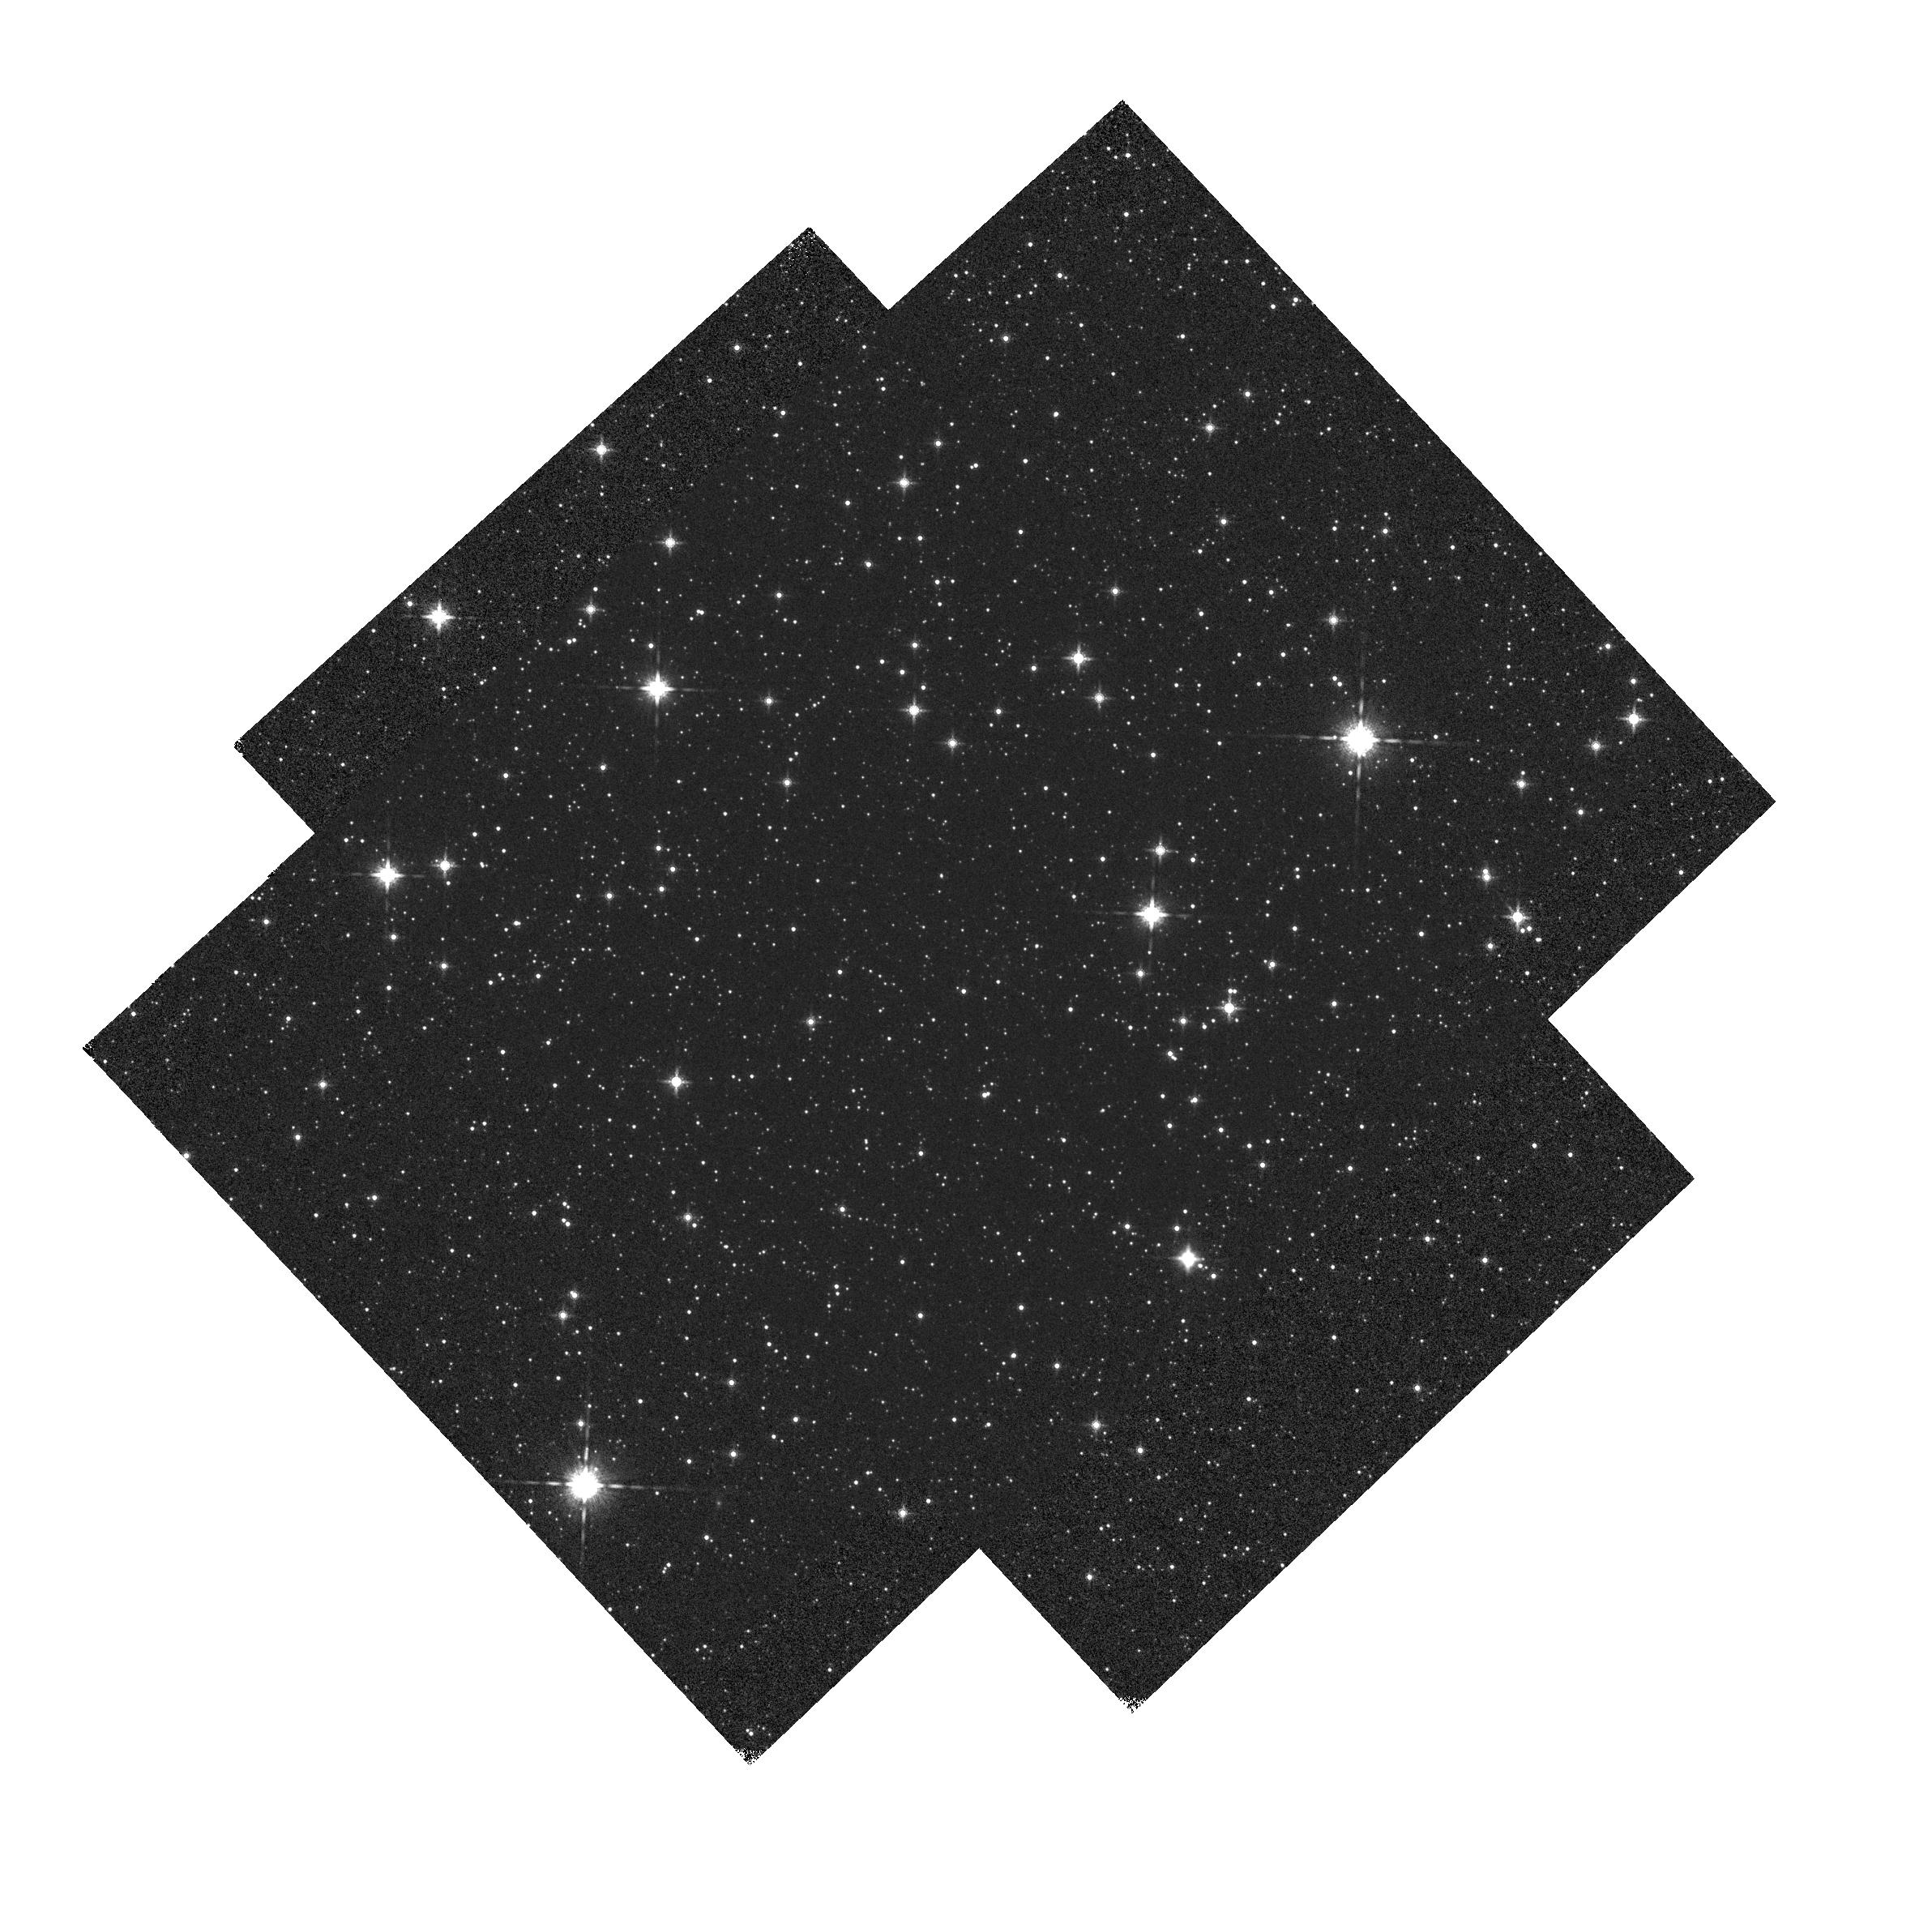
Target: VY2-2-COPY. Instrument: WFC3/IR. Filter: F160W. Exposure: 1 min. Observation ID: hst_14023_02_wfc3_ir_f160w_icqv02

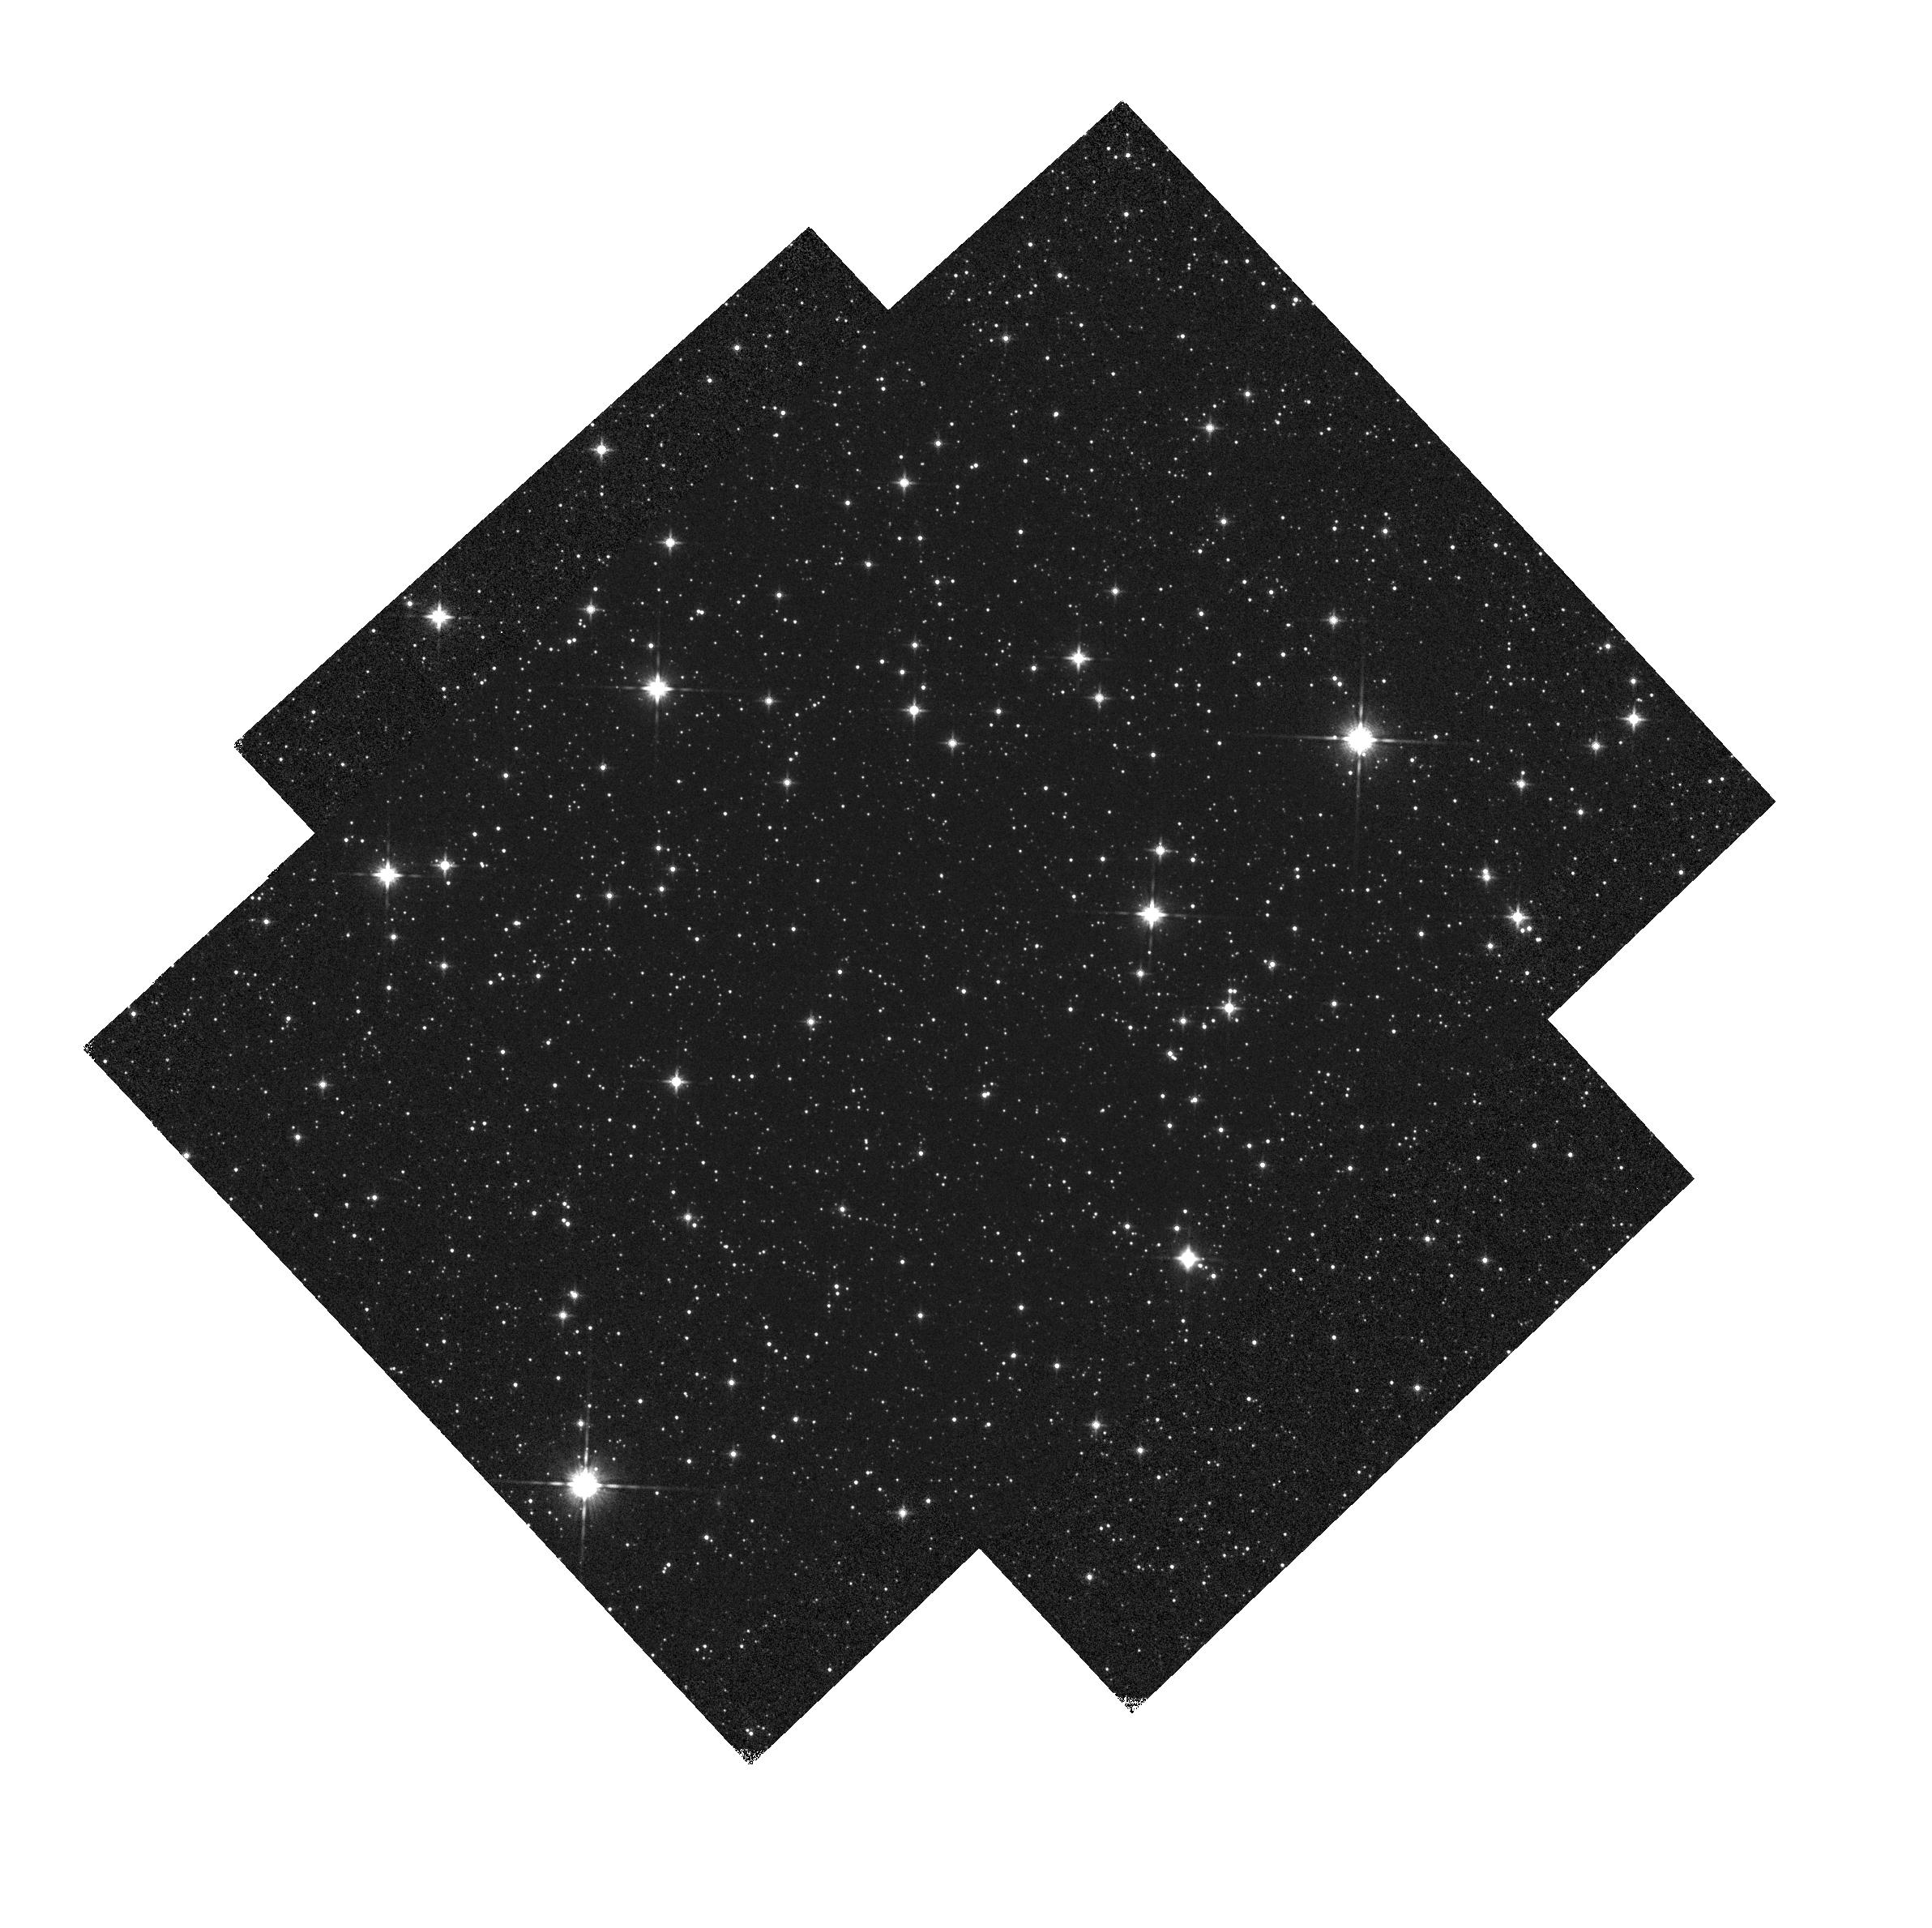
Target: VY2-2-COPY. Instrument: WFC3/IR. Filter: F140W. Exposure: 1 min. Observation ID: hst_14023_02_wfc3_ir_f140w_icqv02

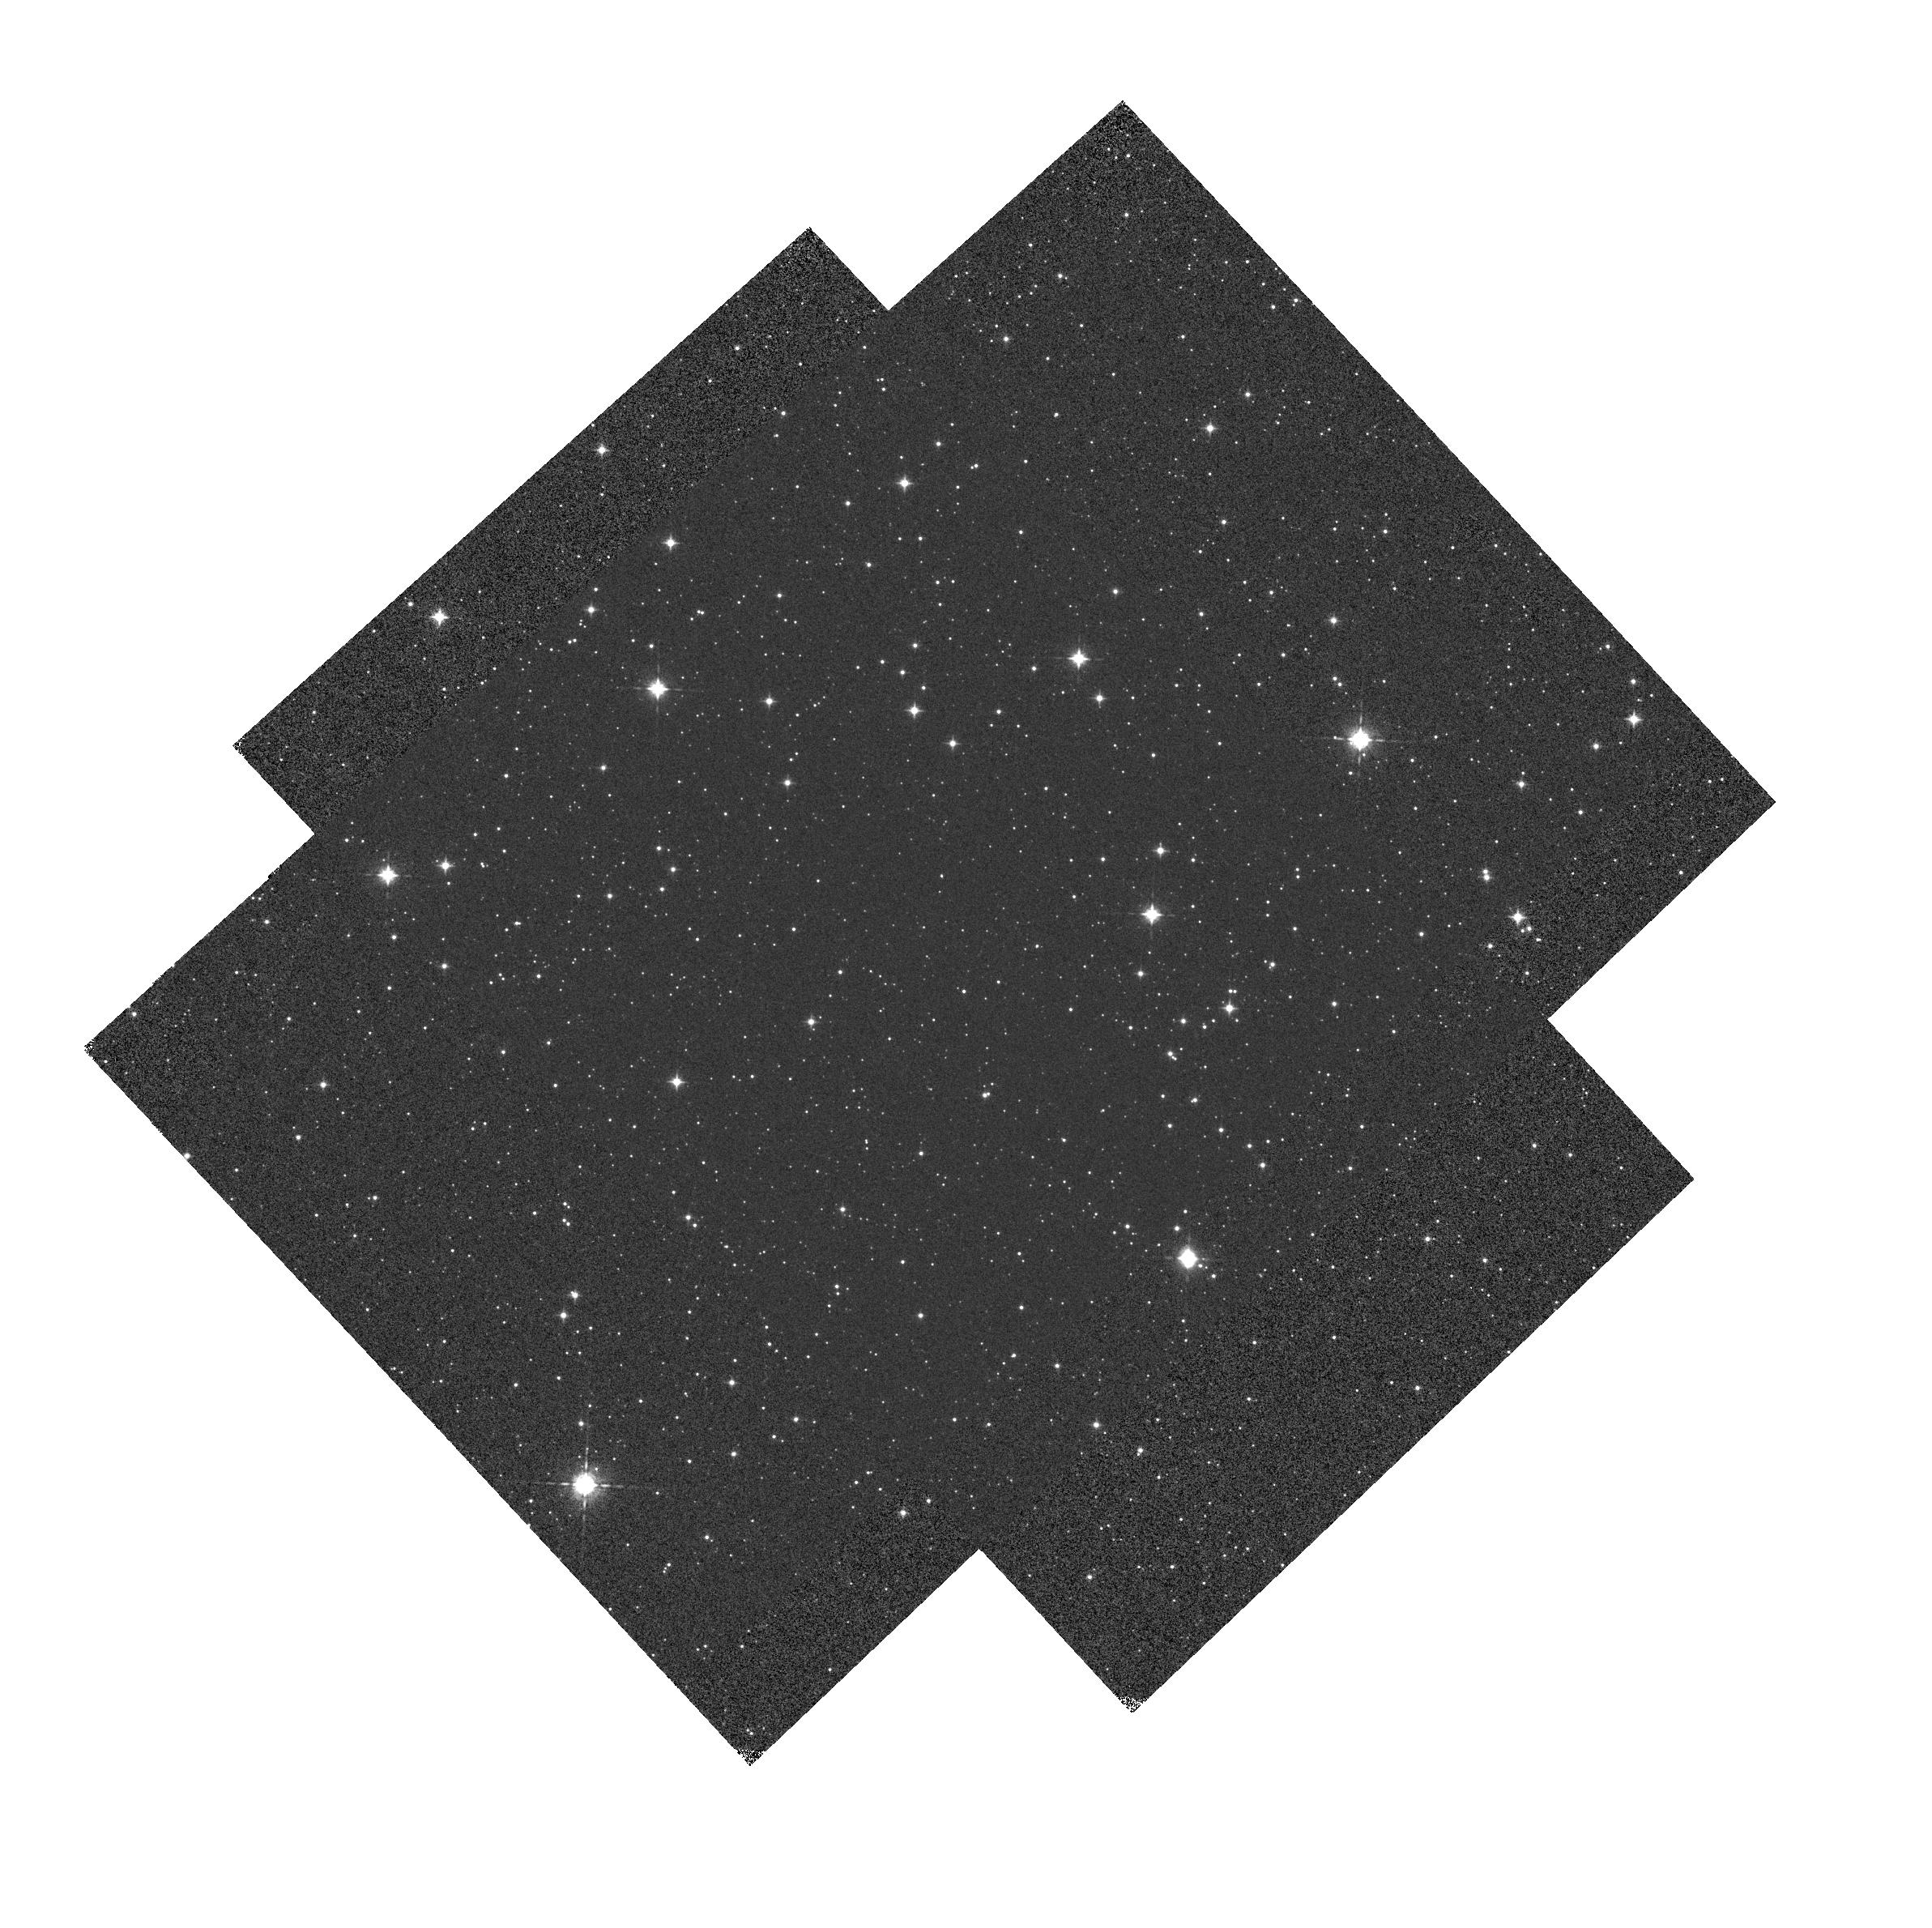
Target: VY2-2-COPY. Instrument: WFC3/IR. Filter: F098M. Exposure: 1 min. Observation ID: hst_14023_01_wfc3_ir_f098m_icqv01

IR grisms: wavelength calibration (PI: Pirzkal, Norbert)

This program will observe PN VY2-2 inside the field and near the left edfe (inside 3 times, outside 7 times) different positions using the WFC3 IR G102 and G141 grisms. The data will be used to calculate wavelength solutions for the grisms, and will be compared with those derived from programs 11937, 12355, 12356 and 13093 to monitor for potential time evolution of the calibration. This program provides an extension over the previous cycles including POSTARG offset positions with the target just off of the left edge of the field of view to test the extrapolation of the trace polynomials.